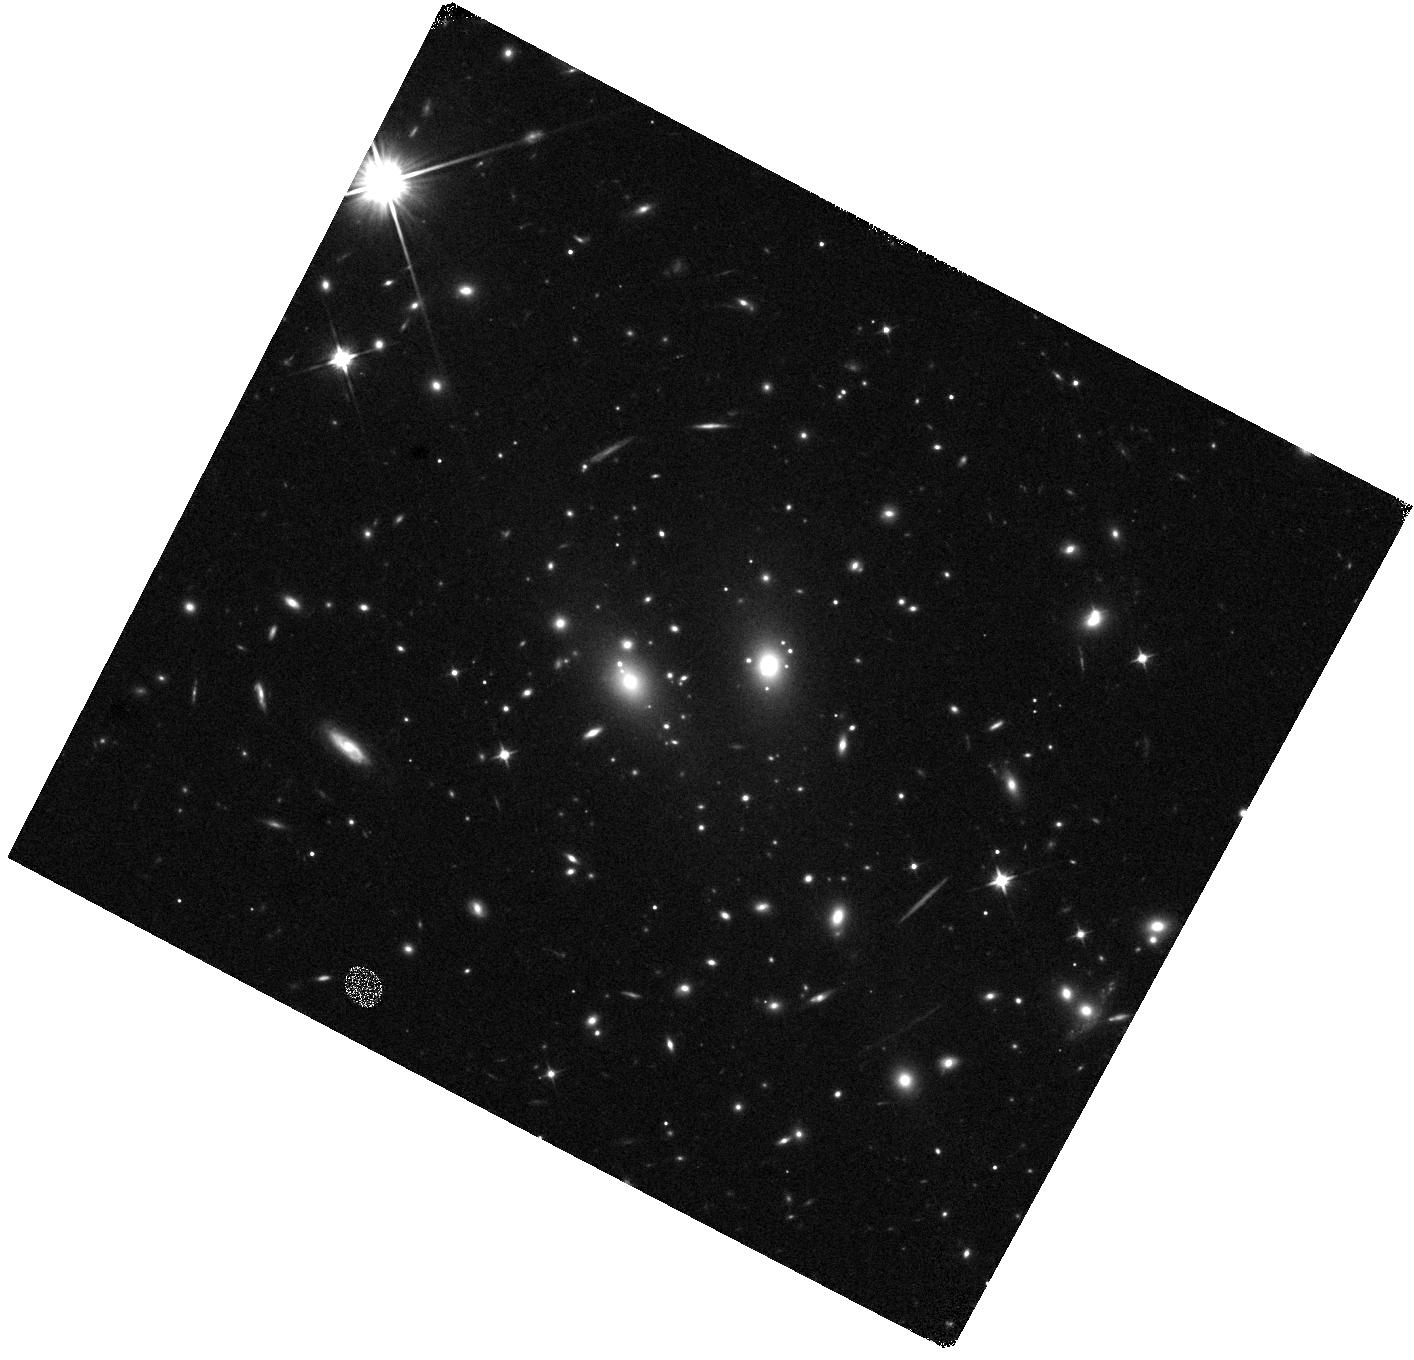
Target: RX-J1347-1145. Instrument: WFC3/IR. Filter: F110W. Exposure: 8 min. Observation ID: hst_16729_1q_wfc3_ir_f110w_iepl1q

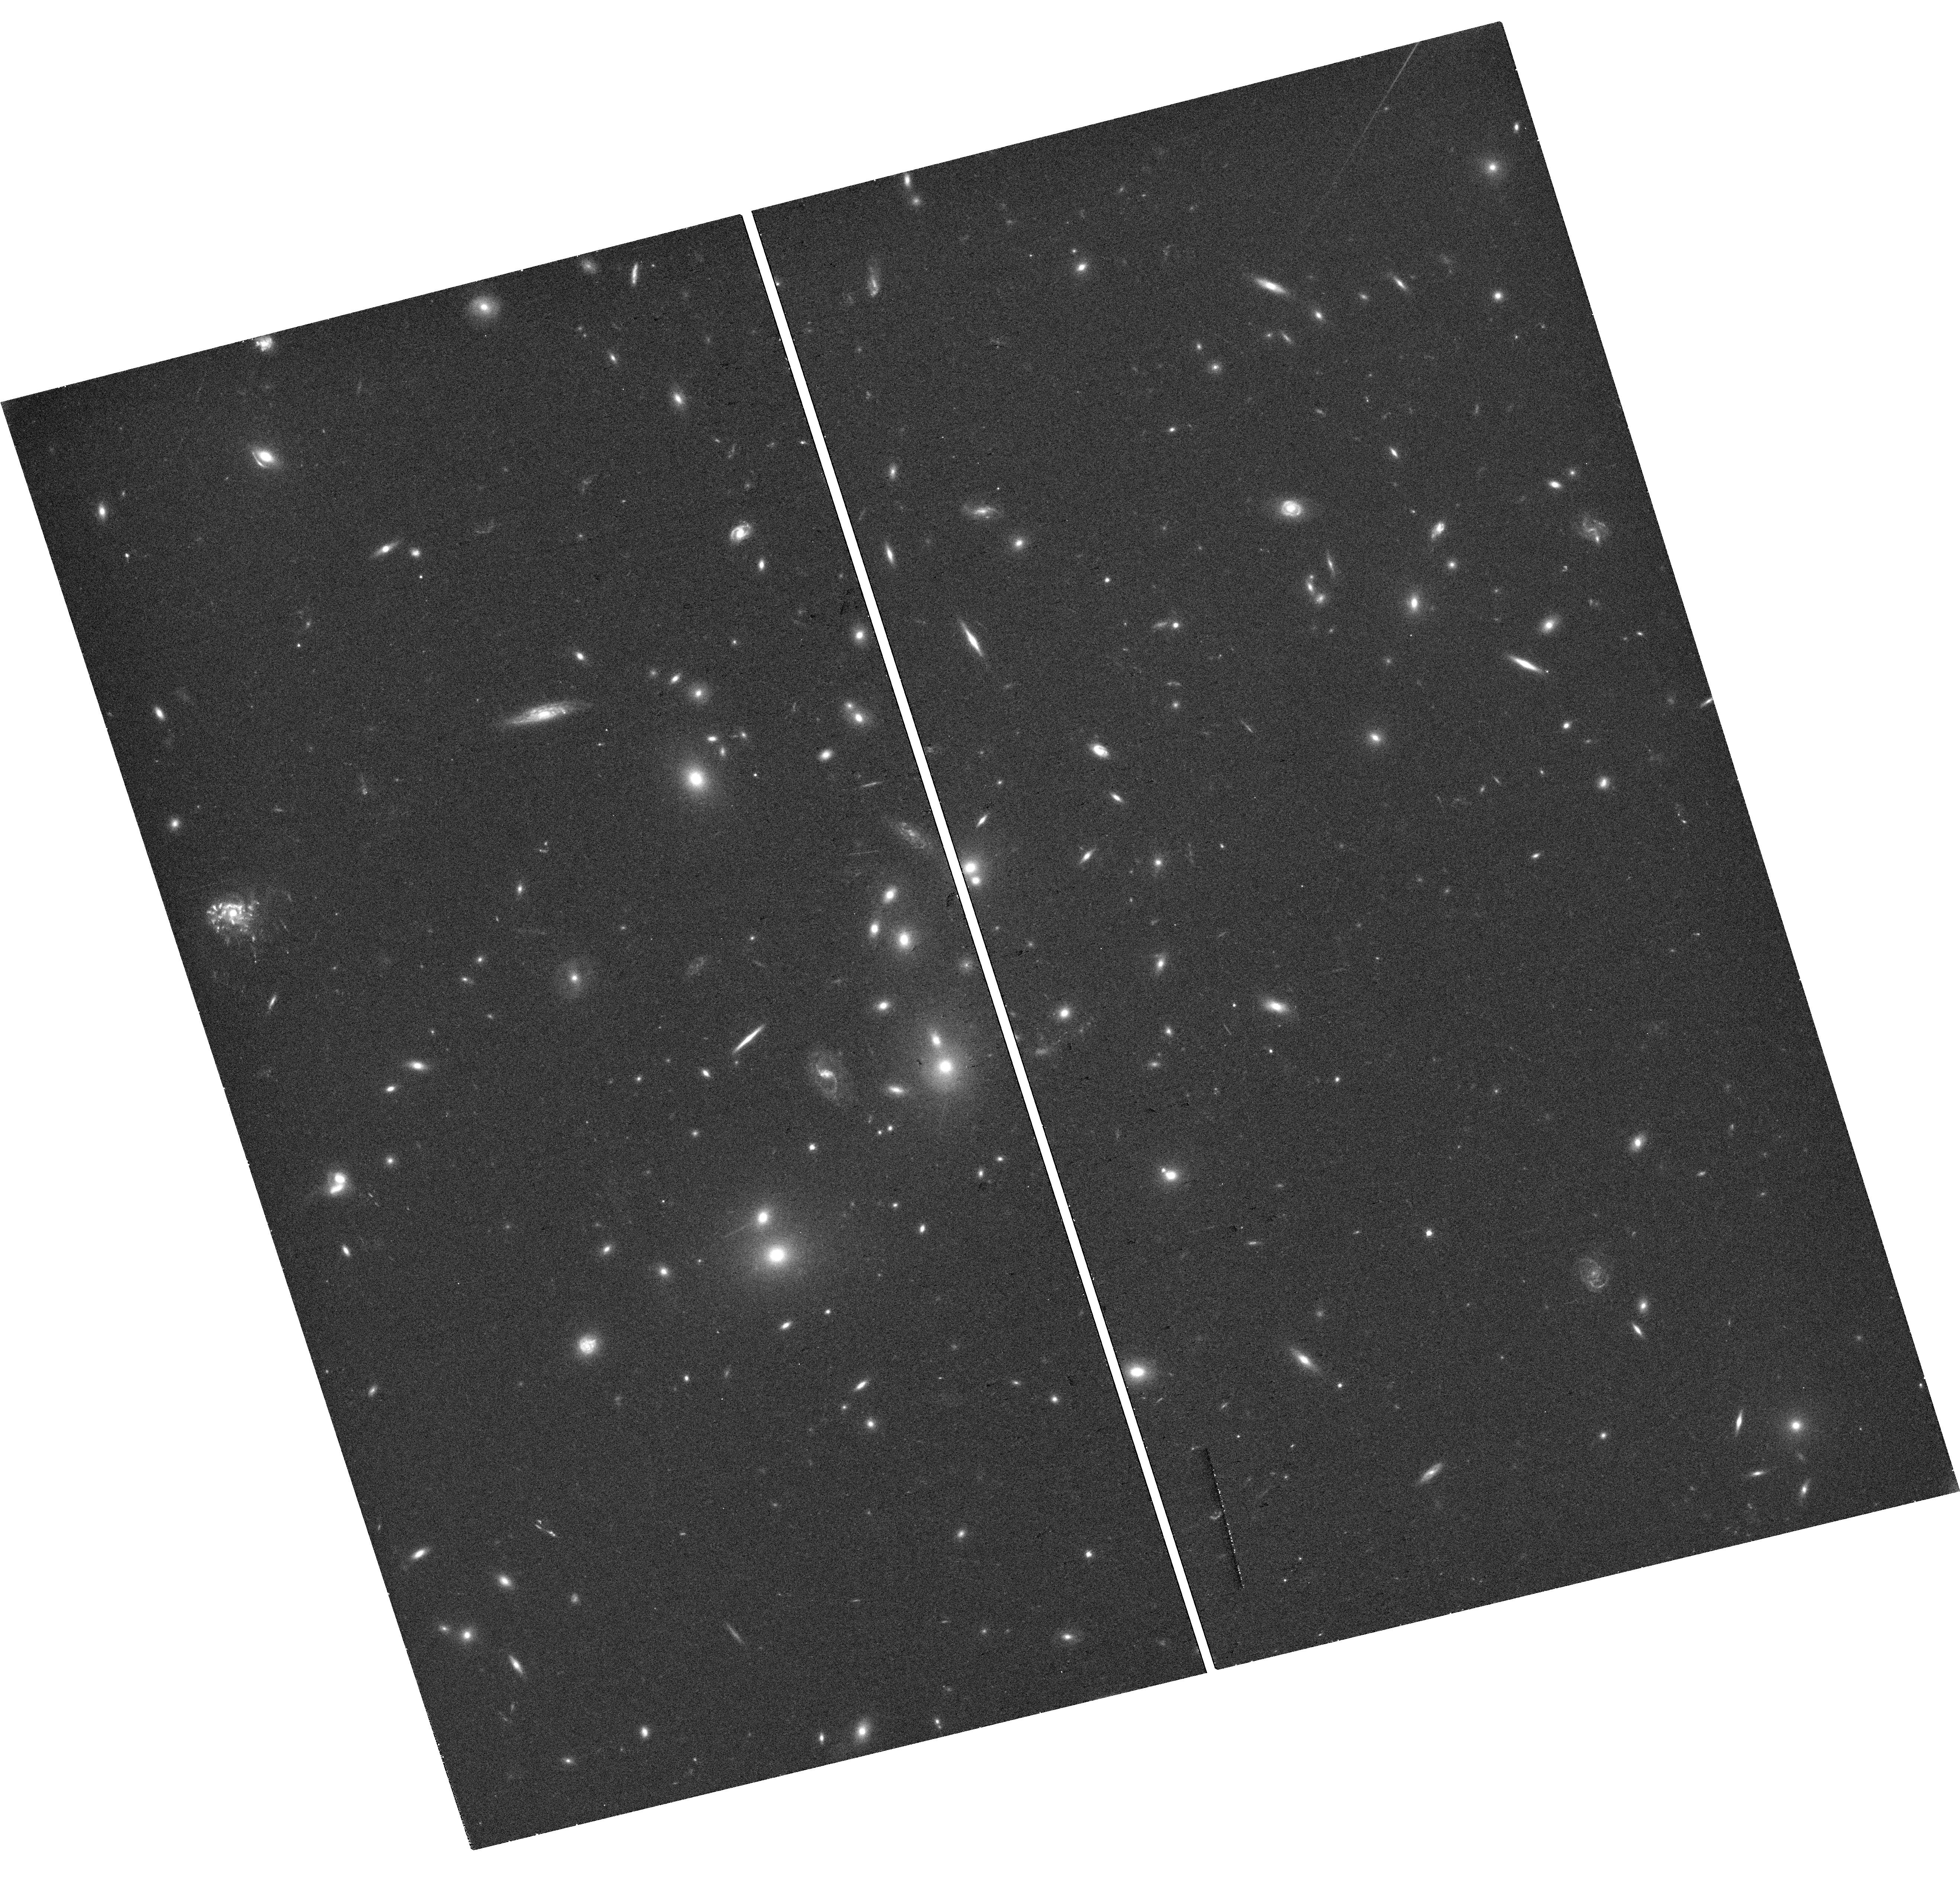
Target: ABELL-2744. Instrument: WFC3/UVIS. Filter: F606W. Exposure: 18 min. Observation ID: hst_16729_2o_wfc3_uvis_f606w_iepl2o

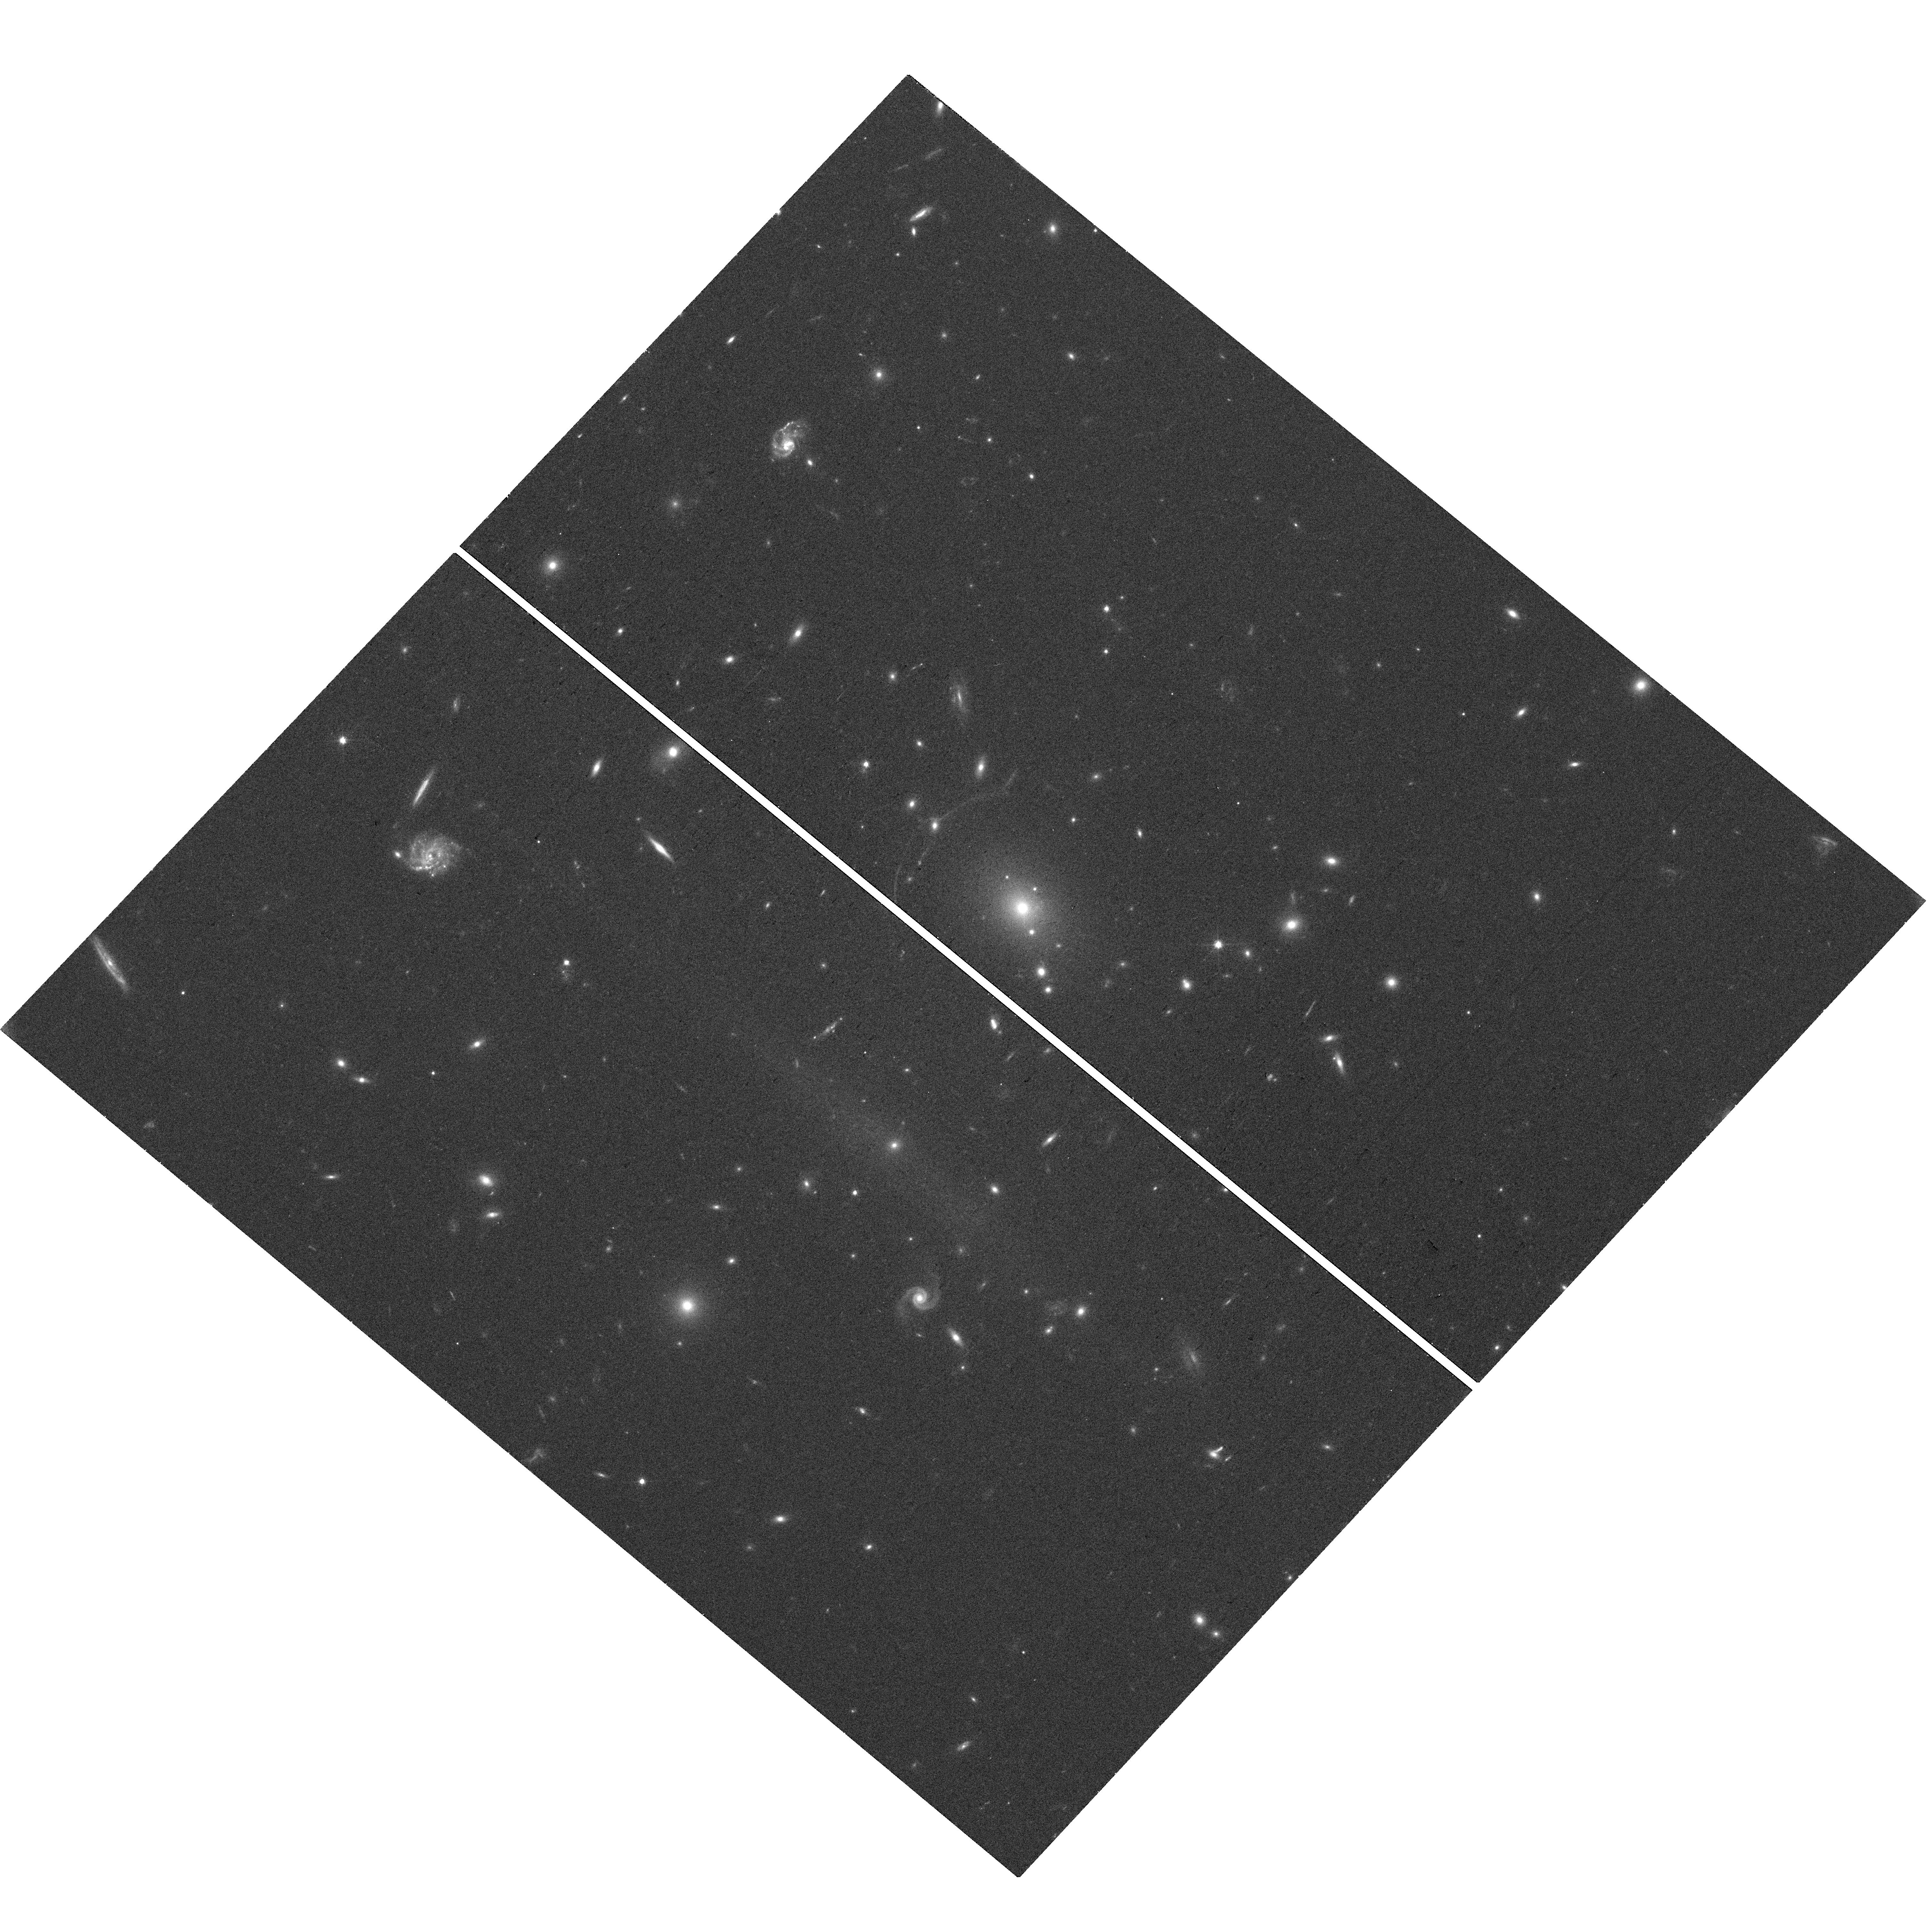
Target: ABELL-611. Instrument: WFC3/UVIS. Filter: F606W. Exposure: 15 min. Observation ID: hst_16729_96_wfc3_uvis_f606w_iepl96

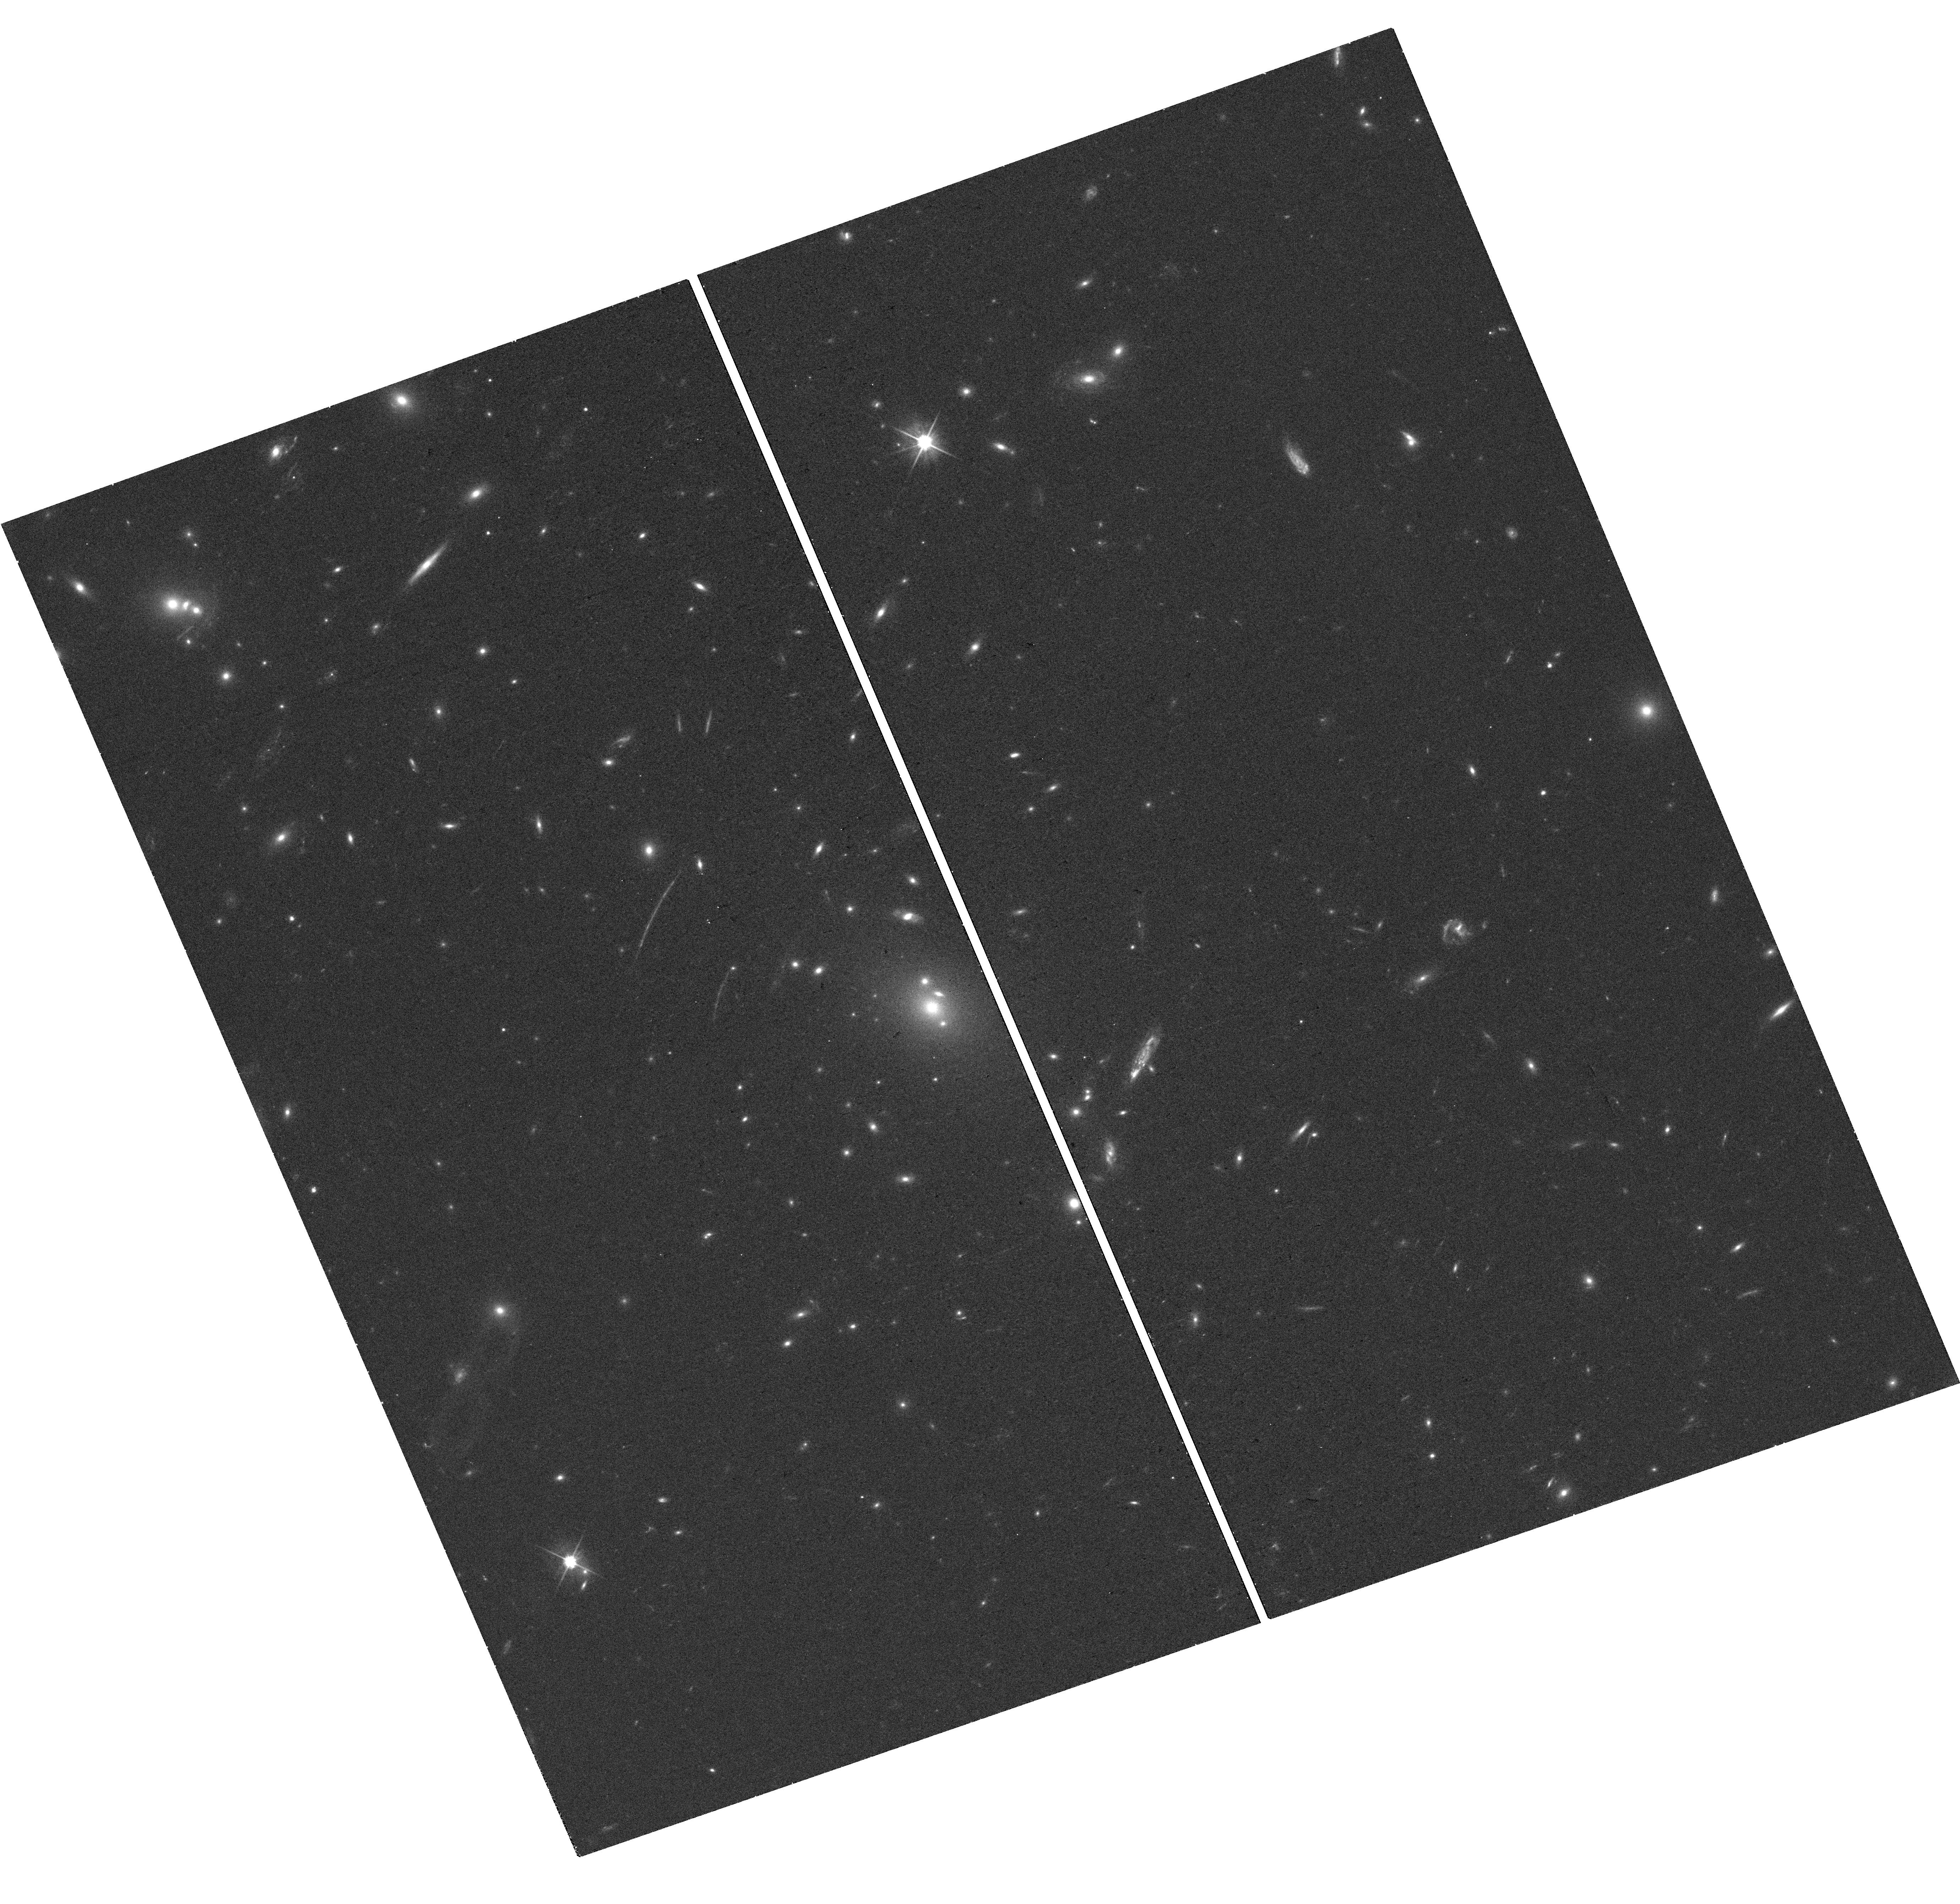
Target: ABELL-S1063. Instrument: WFC3/UVIS. Filter: F606W. Exposure: 15 min. Observation ID: hst_16729_2h_wfc3_uvis_f606w_iepl2h

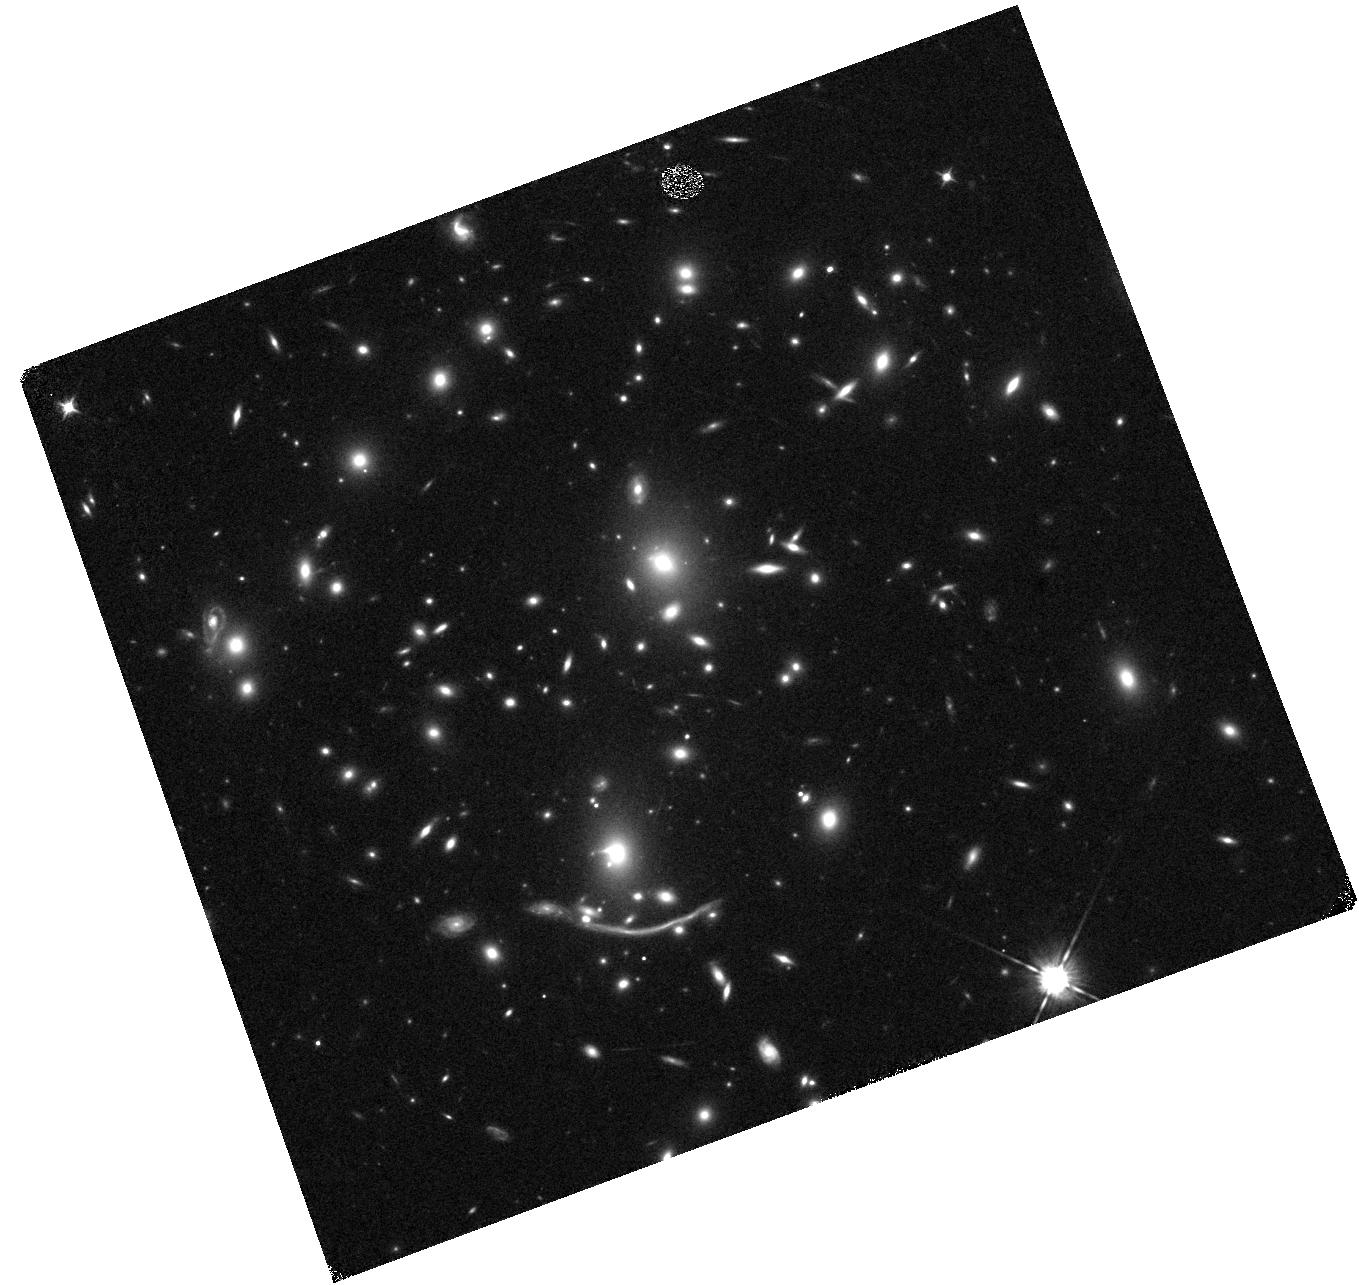
Target: ABELL-370. Instrument: WFC3/IR. Filter: F105W. Exposure: 8 min. Observation ID: hst_16729_2c_wfc3_ir_f105w_iepl2c

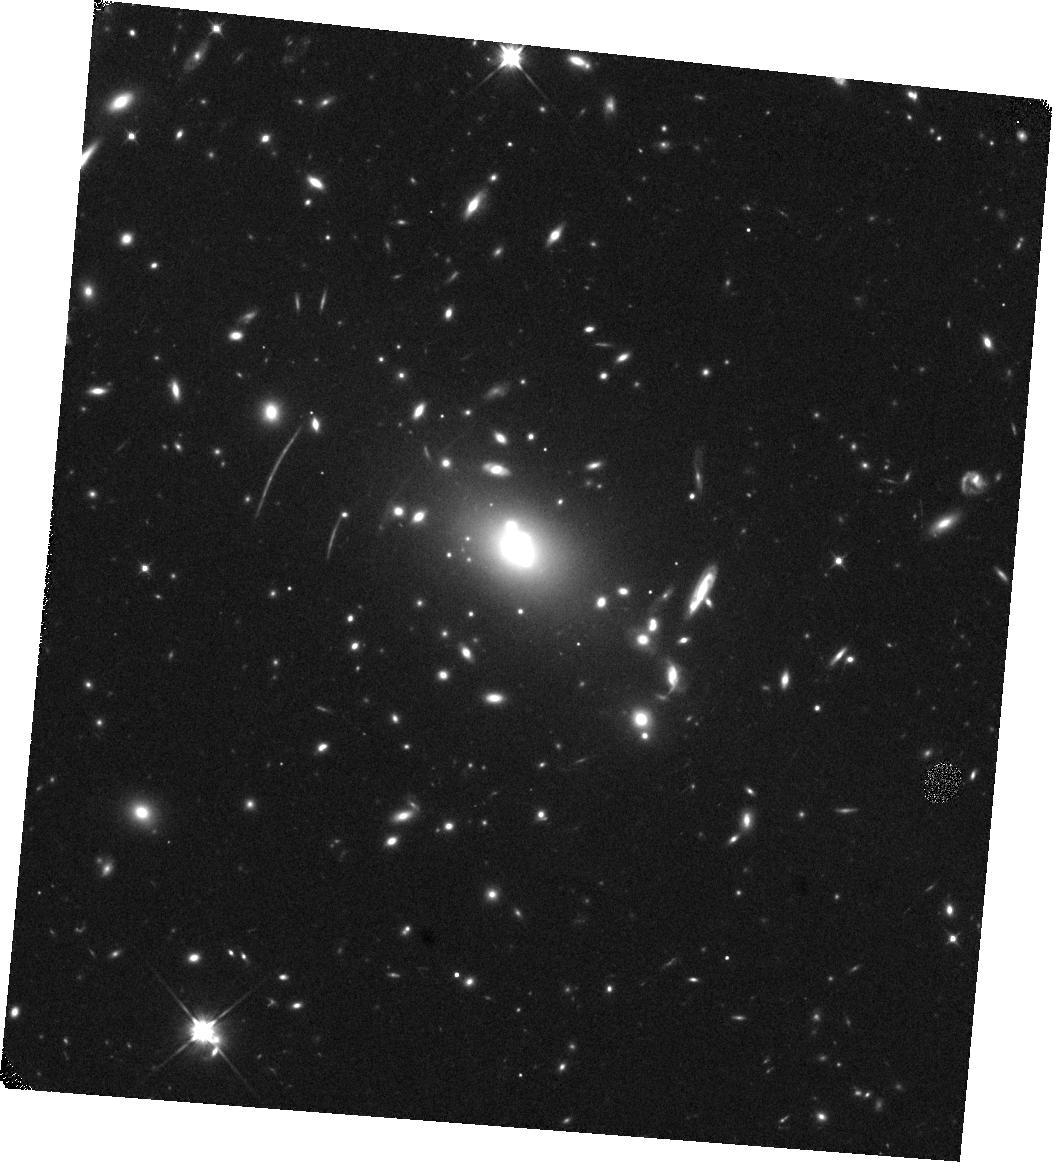
Target: RX-J2248-4431. Instrument: WFC3/IR. Filter: F110W. Exposure: 10 min. Observation ID: hst_16729_1u_wfc3_ir_f110w_iepl1u

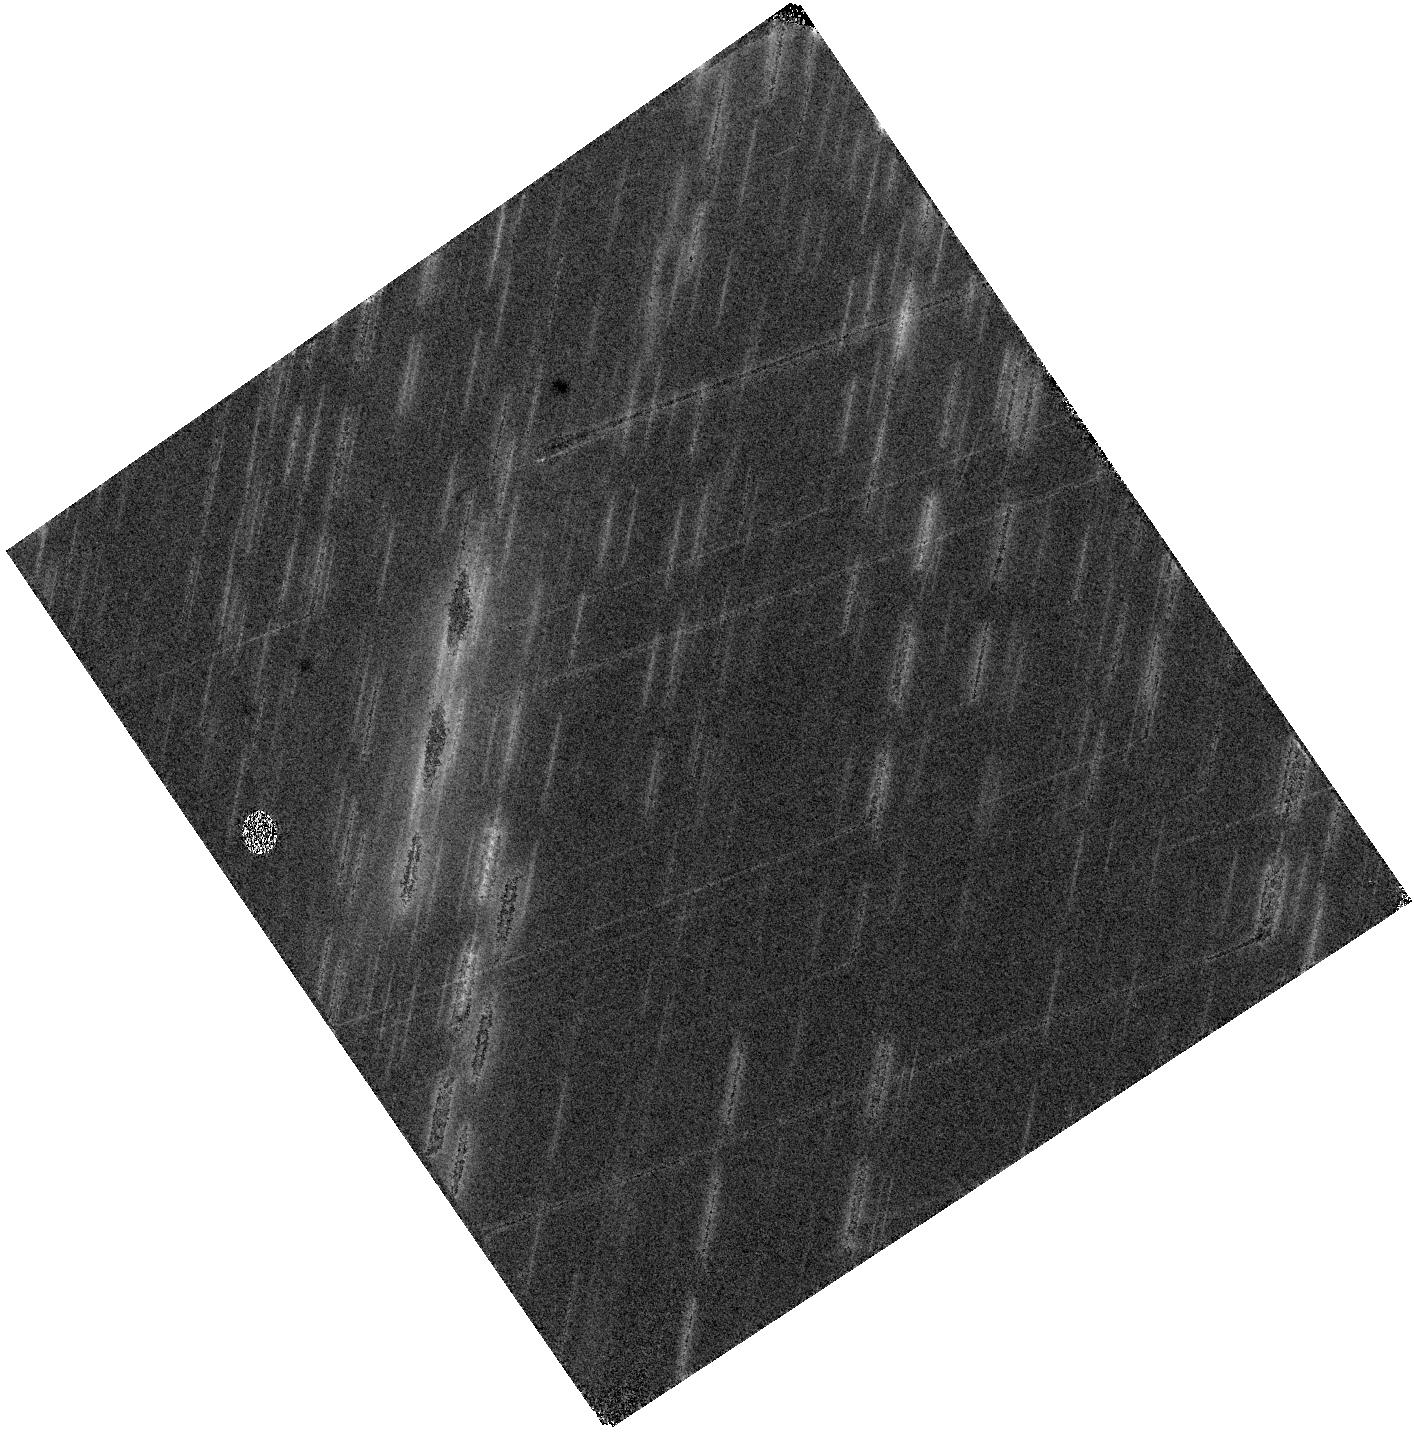
Target: PLCK-G287+32. Instrument: WFC3/IR. Filter: F105W. Exposure: 10 min. Observation ID: hst_16729_77_wfc3_ir_f105w_iepl77

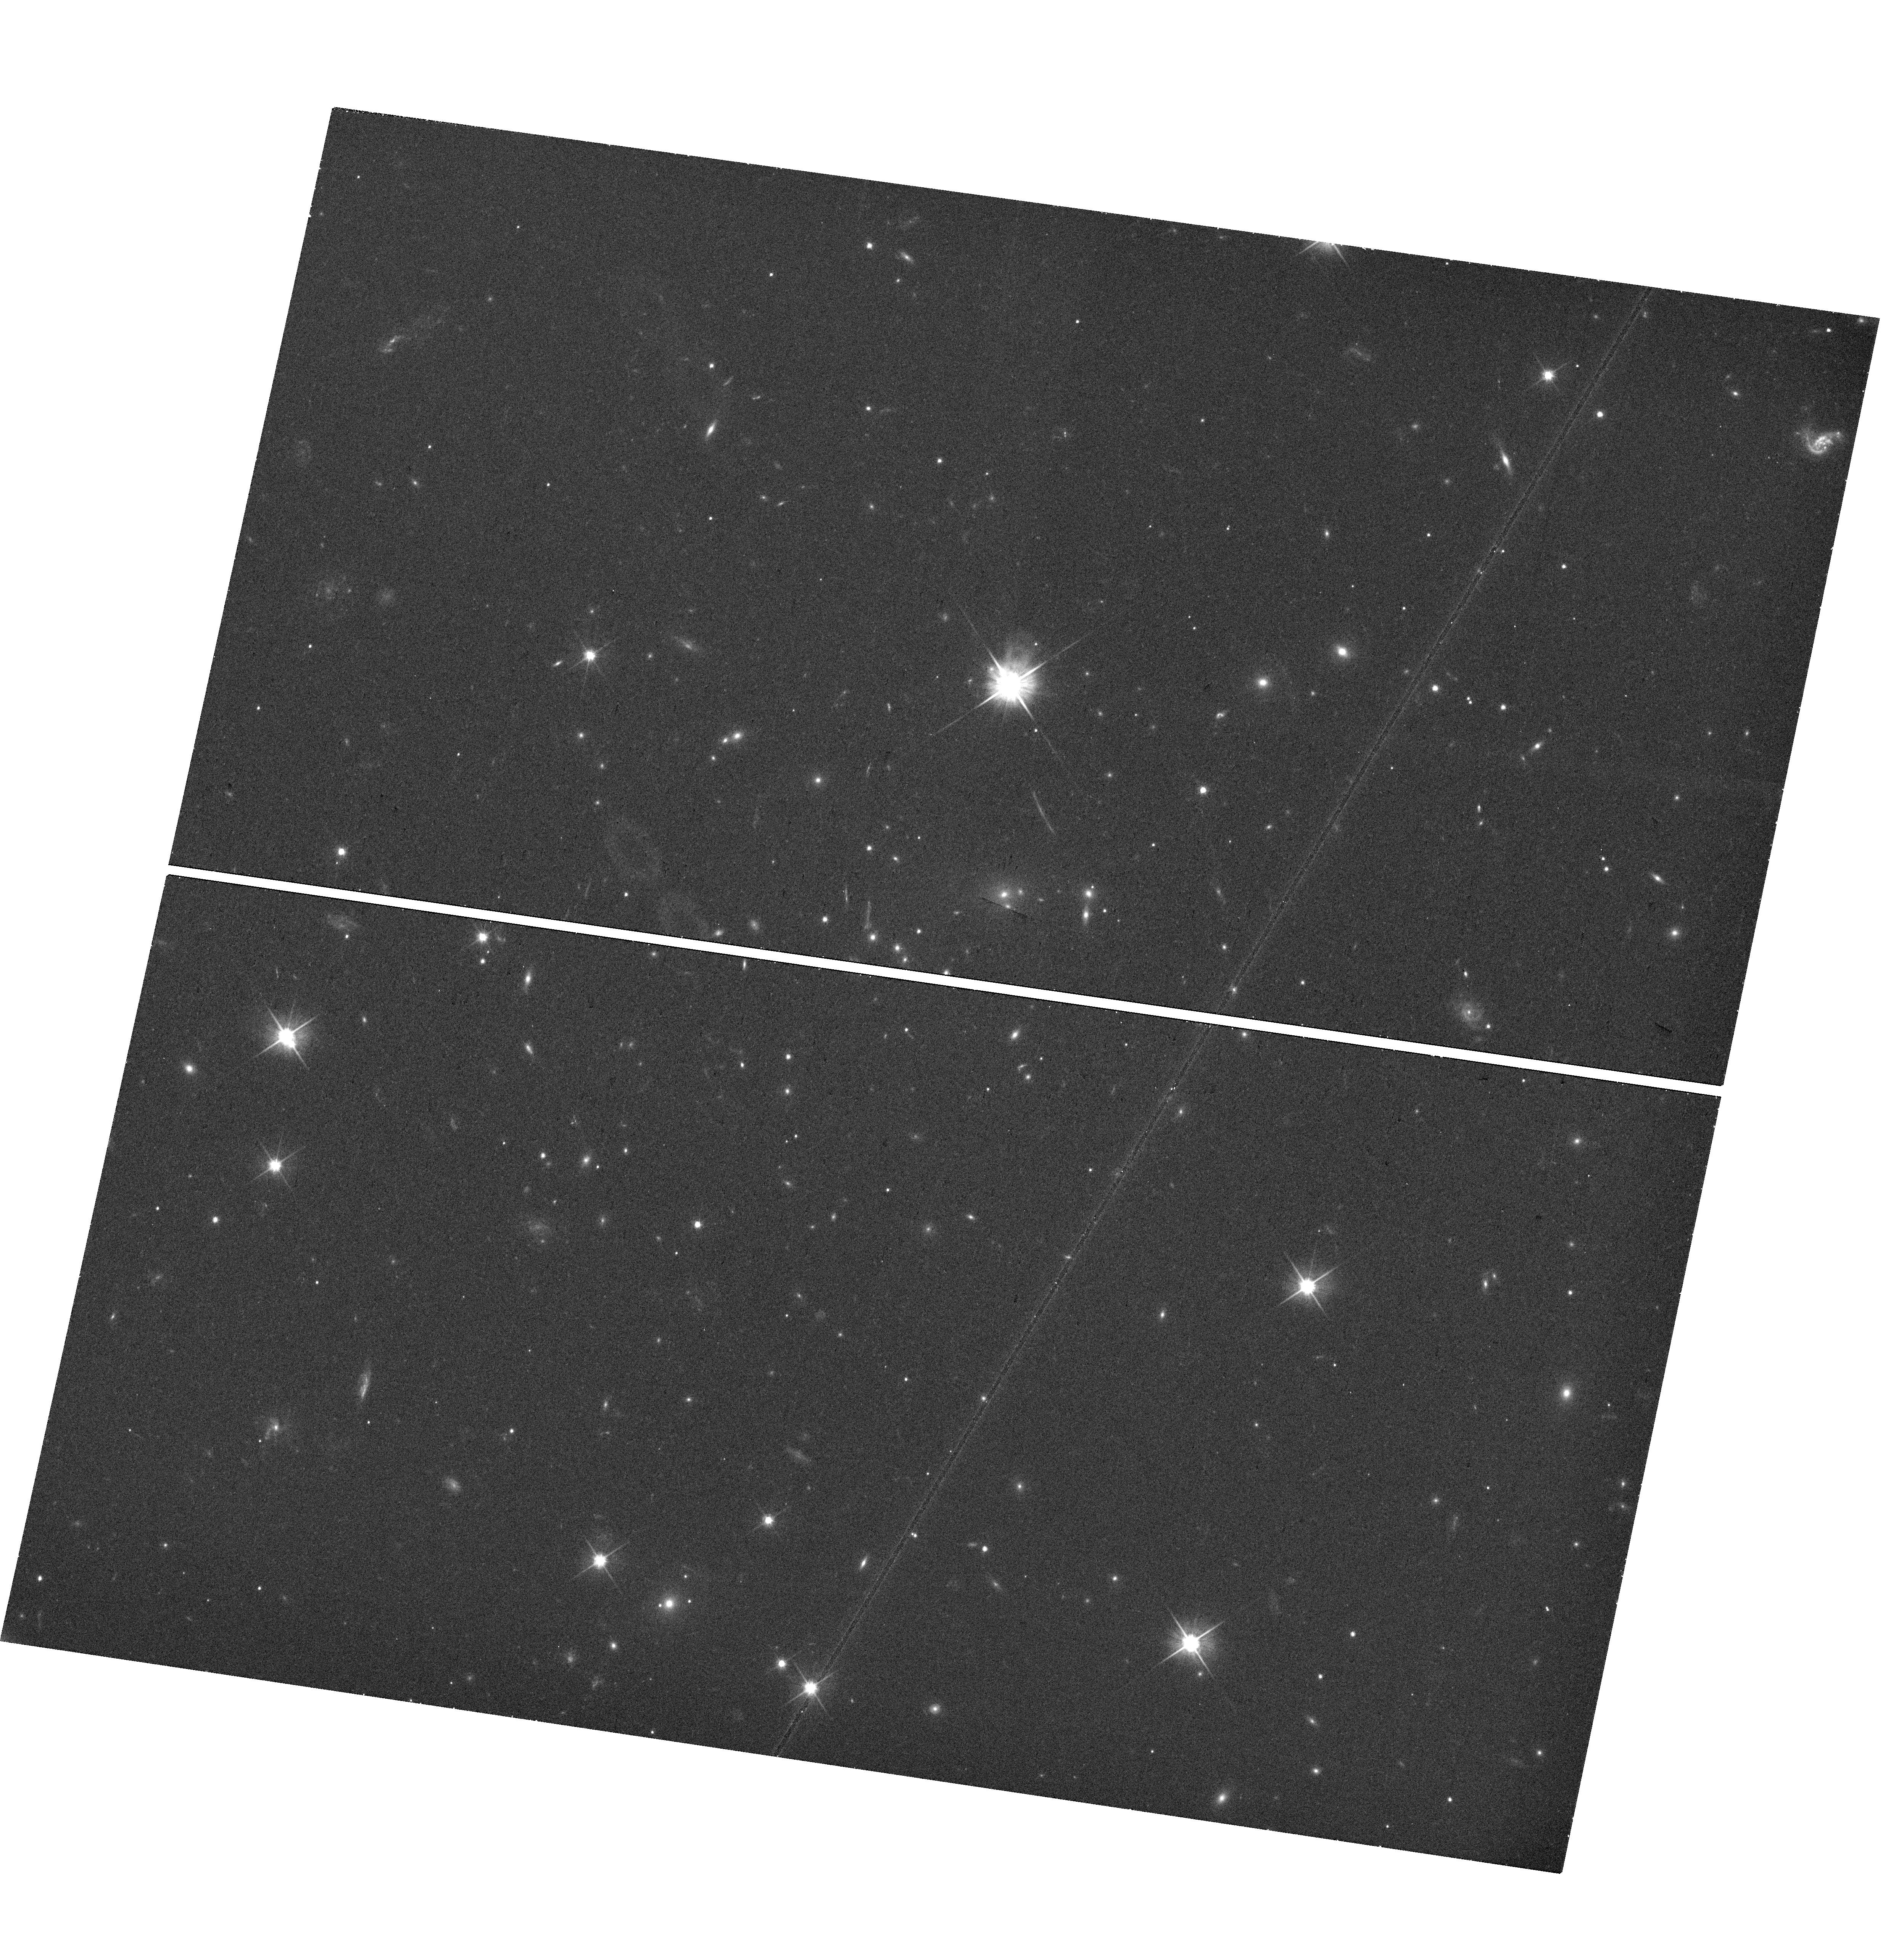
Target: SMACS-J0723-73. Instrument: WFC3/UVIS. Filter: F606W. Exposure: 18 min. Observation ID: hst_16729_79_wfc3_uvis_f606w_iepl79

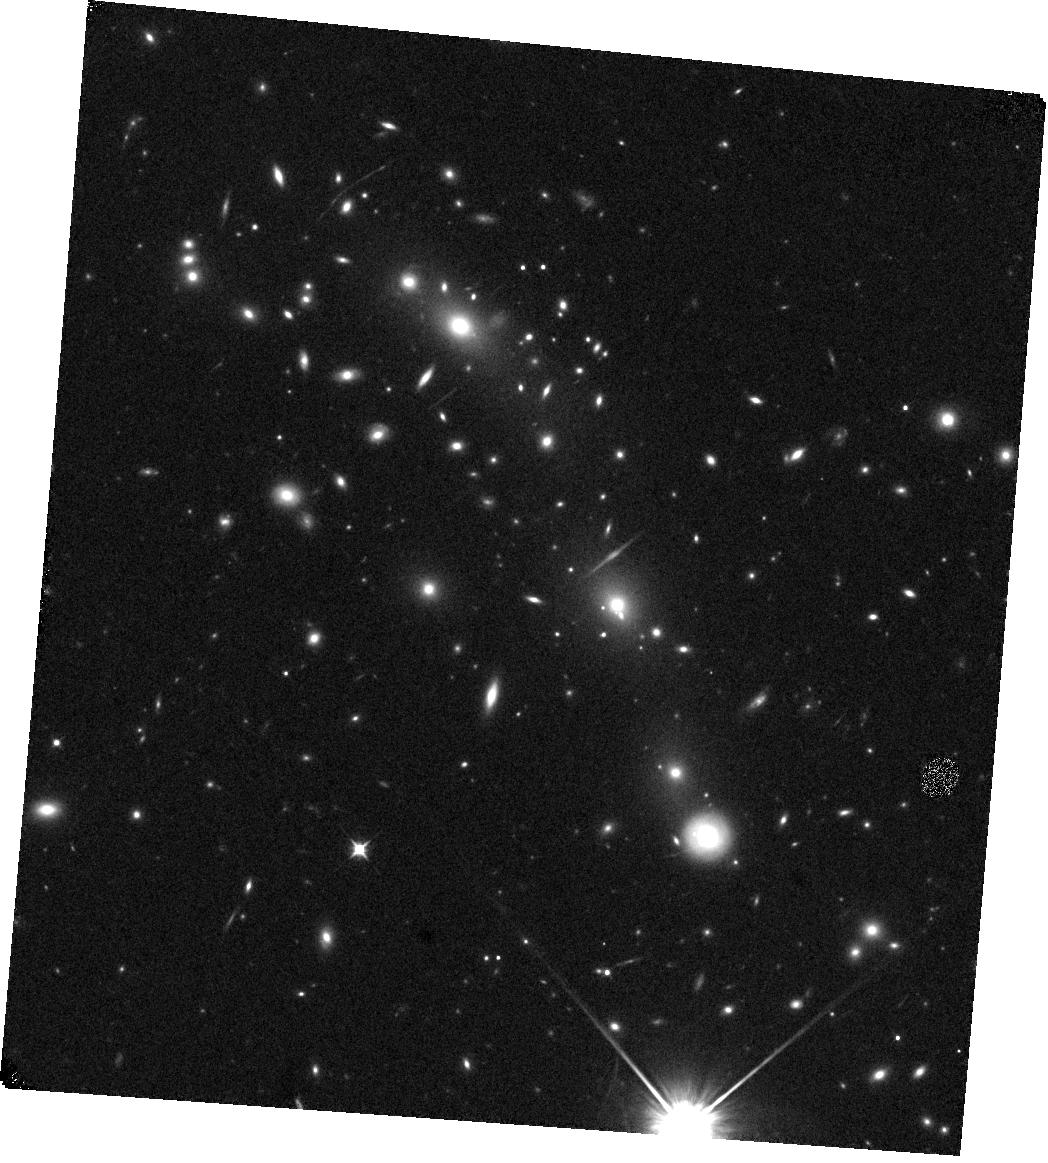
Target: MACS-J0416-24. Instrument: WFC3/IR. Filter: F105W. Exposure: 8 min. Observation ID: hst_16729_3a_wfc3_ir_f105w_iepl3a

SNAP Survey for Extremely Magnified Individual Stars (PI: Kelly, Patrick)

The galaxy population observed near cosmic noon (at redshift z=1-2) shows numerous differences from that in the nearby universe. Since we have only been able to study the integrated light of galaxies at z=1-2, however, we do not know whether their luminous stellar populations, which drive galaxy evolution, may also be distinct. Separately, the constituents of dark matter remain unidentified, and current limits would allow a small population of primordial black holes (PBHs) formed during inflation. The Hubble Space Telescope has recently been used to find individual, luminous stars at z=1-2 that are highly magnified by foreground galaxy clusters. As a background magnified star becomes aligned with a star or remnant in the foreground cluster, its magnification and apparent brightness can change. Using the same stellar population synthesis models that are applied to interpret galaxies at z=1-2, we find that the observed microlensing events are both brighter and more numerous than expected. PBHs responsible for 1-2% of dark matter could explain the events, while revised stellar evolution models with additional blue supergiants (BSGs), which match the photometry of two lensed stars, may present an alternative. Here we propose a SNAP program to image cluster fields that contain blue, bright giant arcs having luminous stars close the galaxy cluster's critical curve. The survey will be able to distinguish between PBHs accounting for 2% of dark matter, and an excess of luminous BSGs, some of which should always be detectable (<28 mag). We will be able to provide targets for James Webb Space Telescope spectroscopy and draw comparisons with nearby luminous stellar populations.